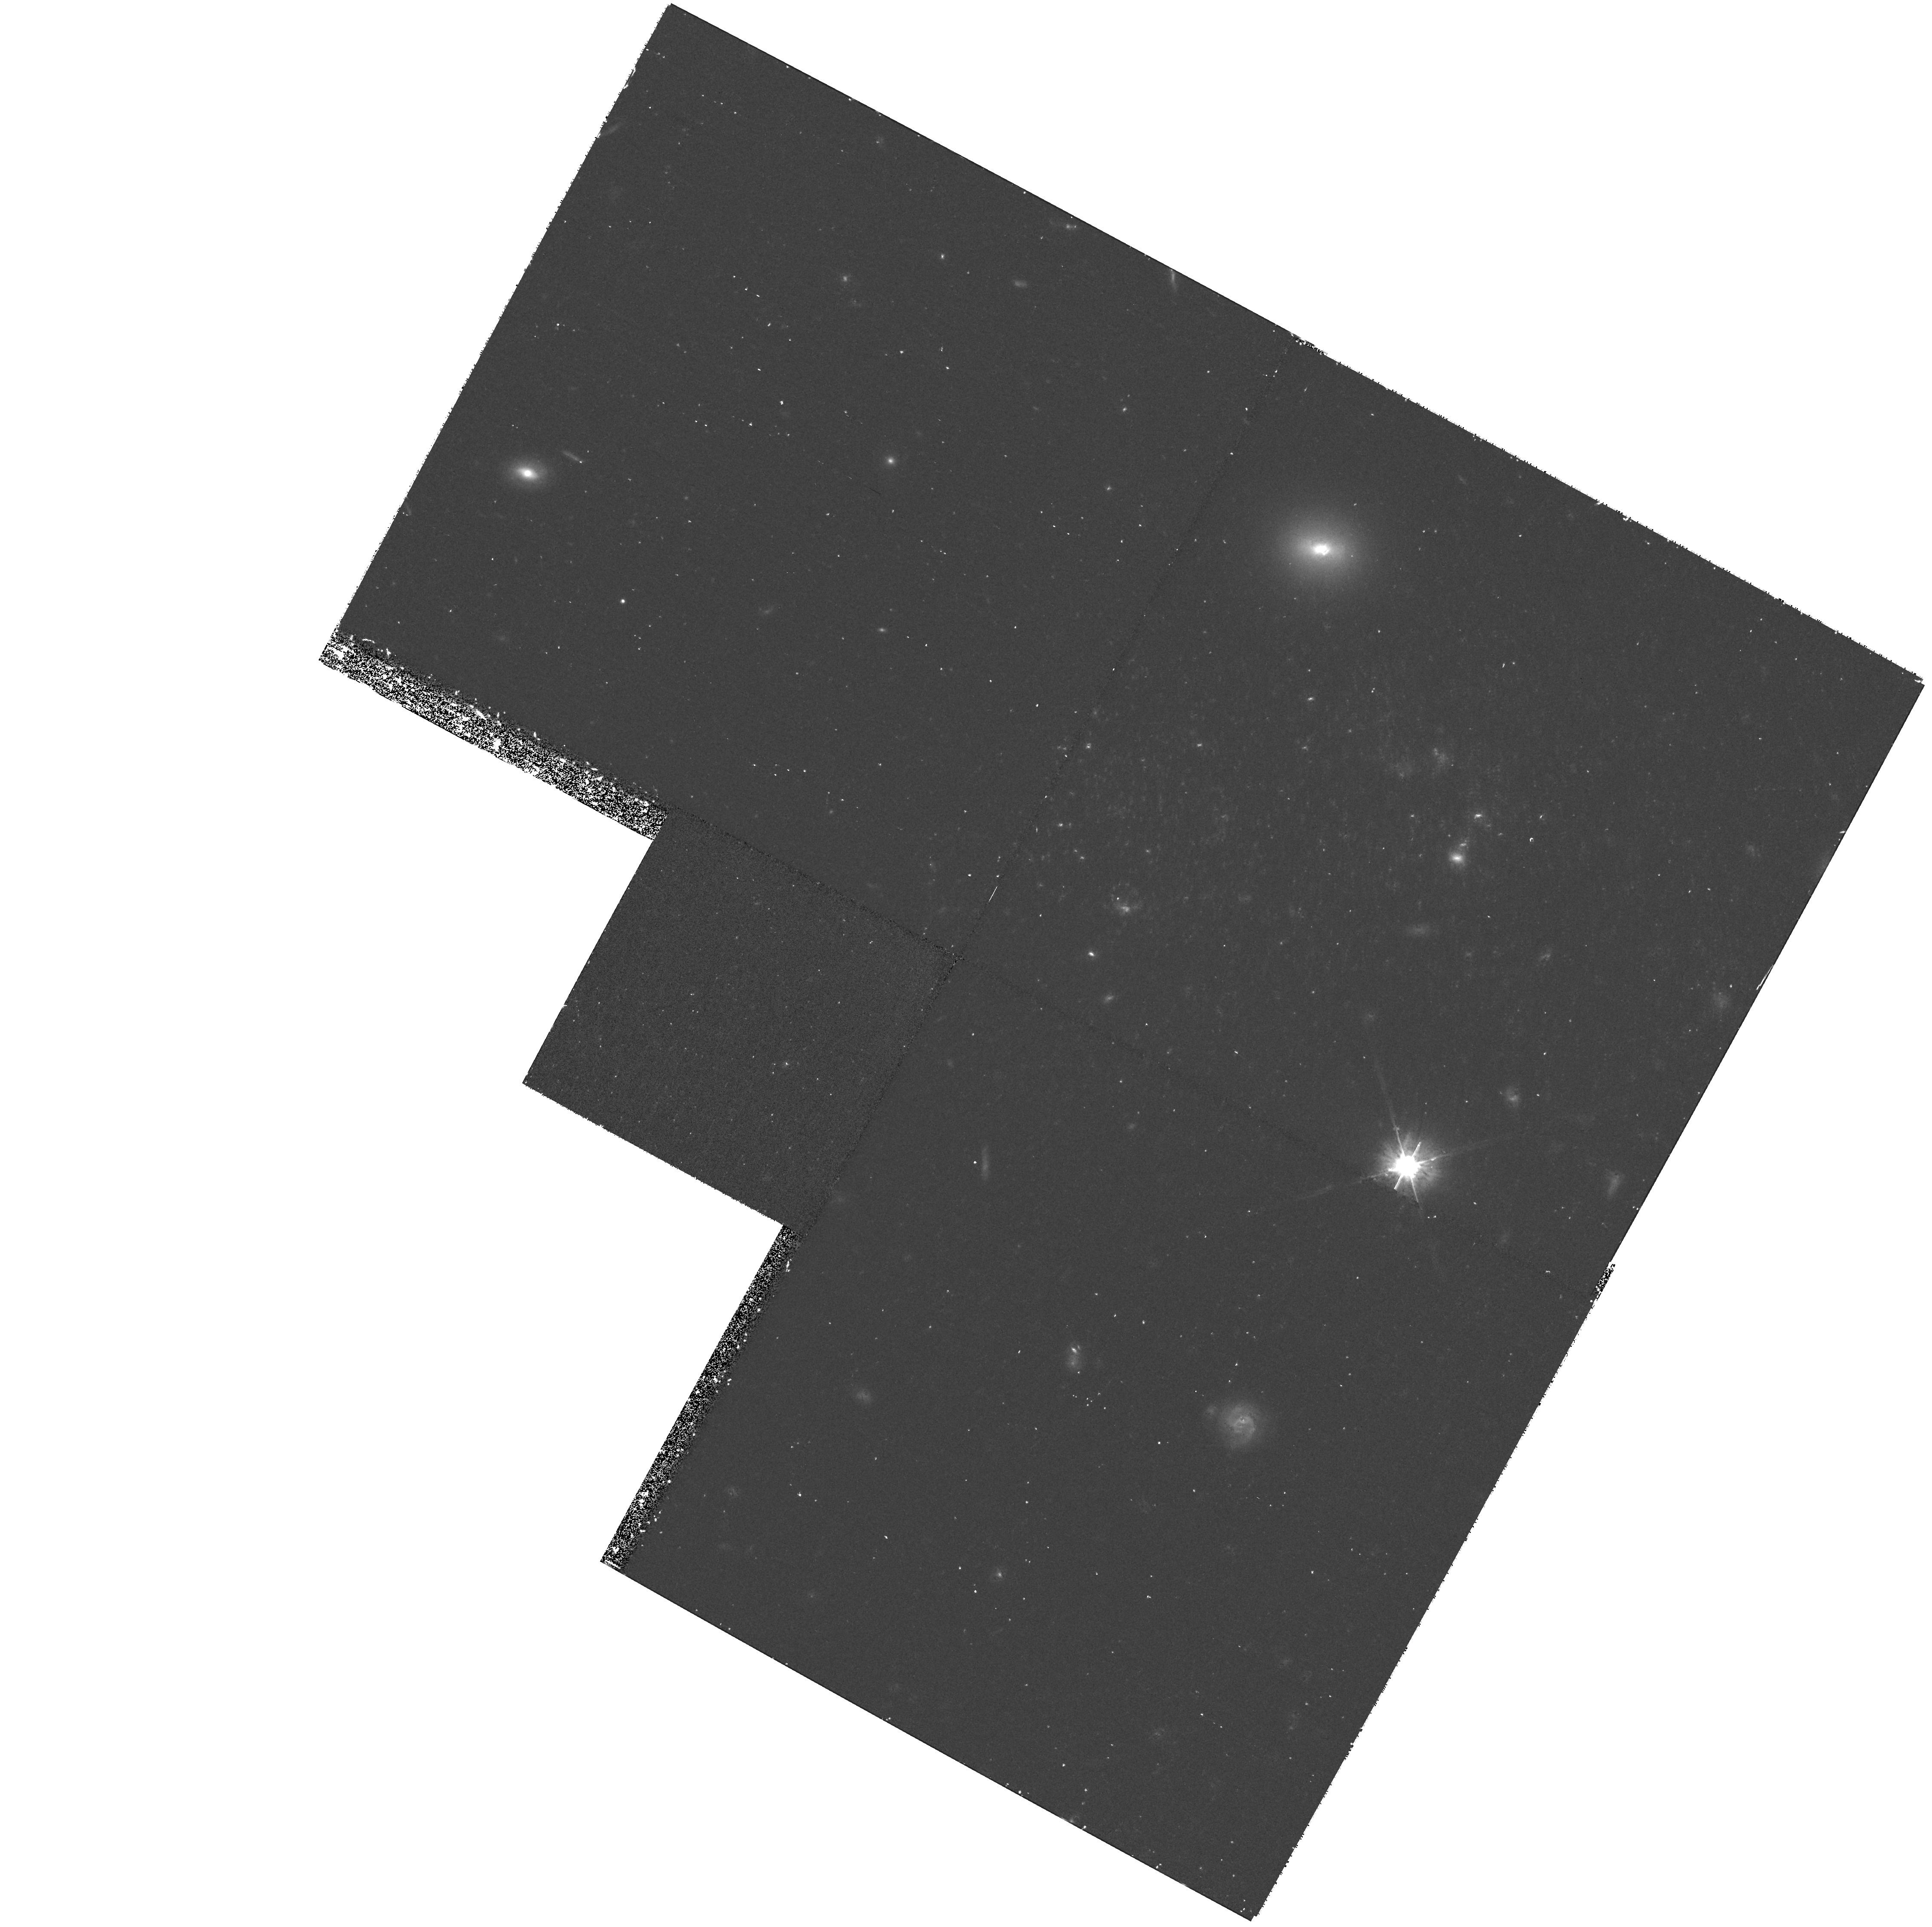
Target: UGCA292
Instrument: WFPC2/PC
Filter: F814W
Exposure: 43 min
Observation ID: hst_9044_04_wfpc2_pc_f814w_u6c204

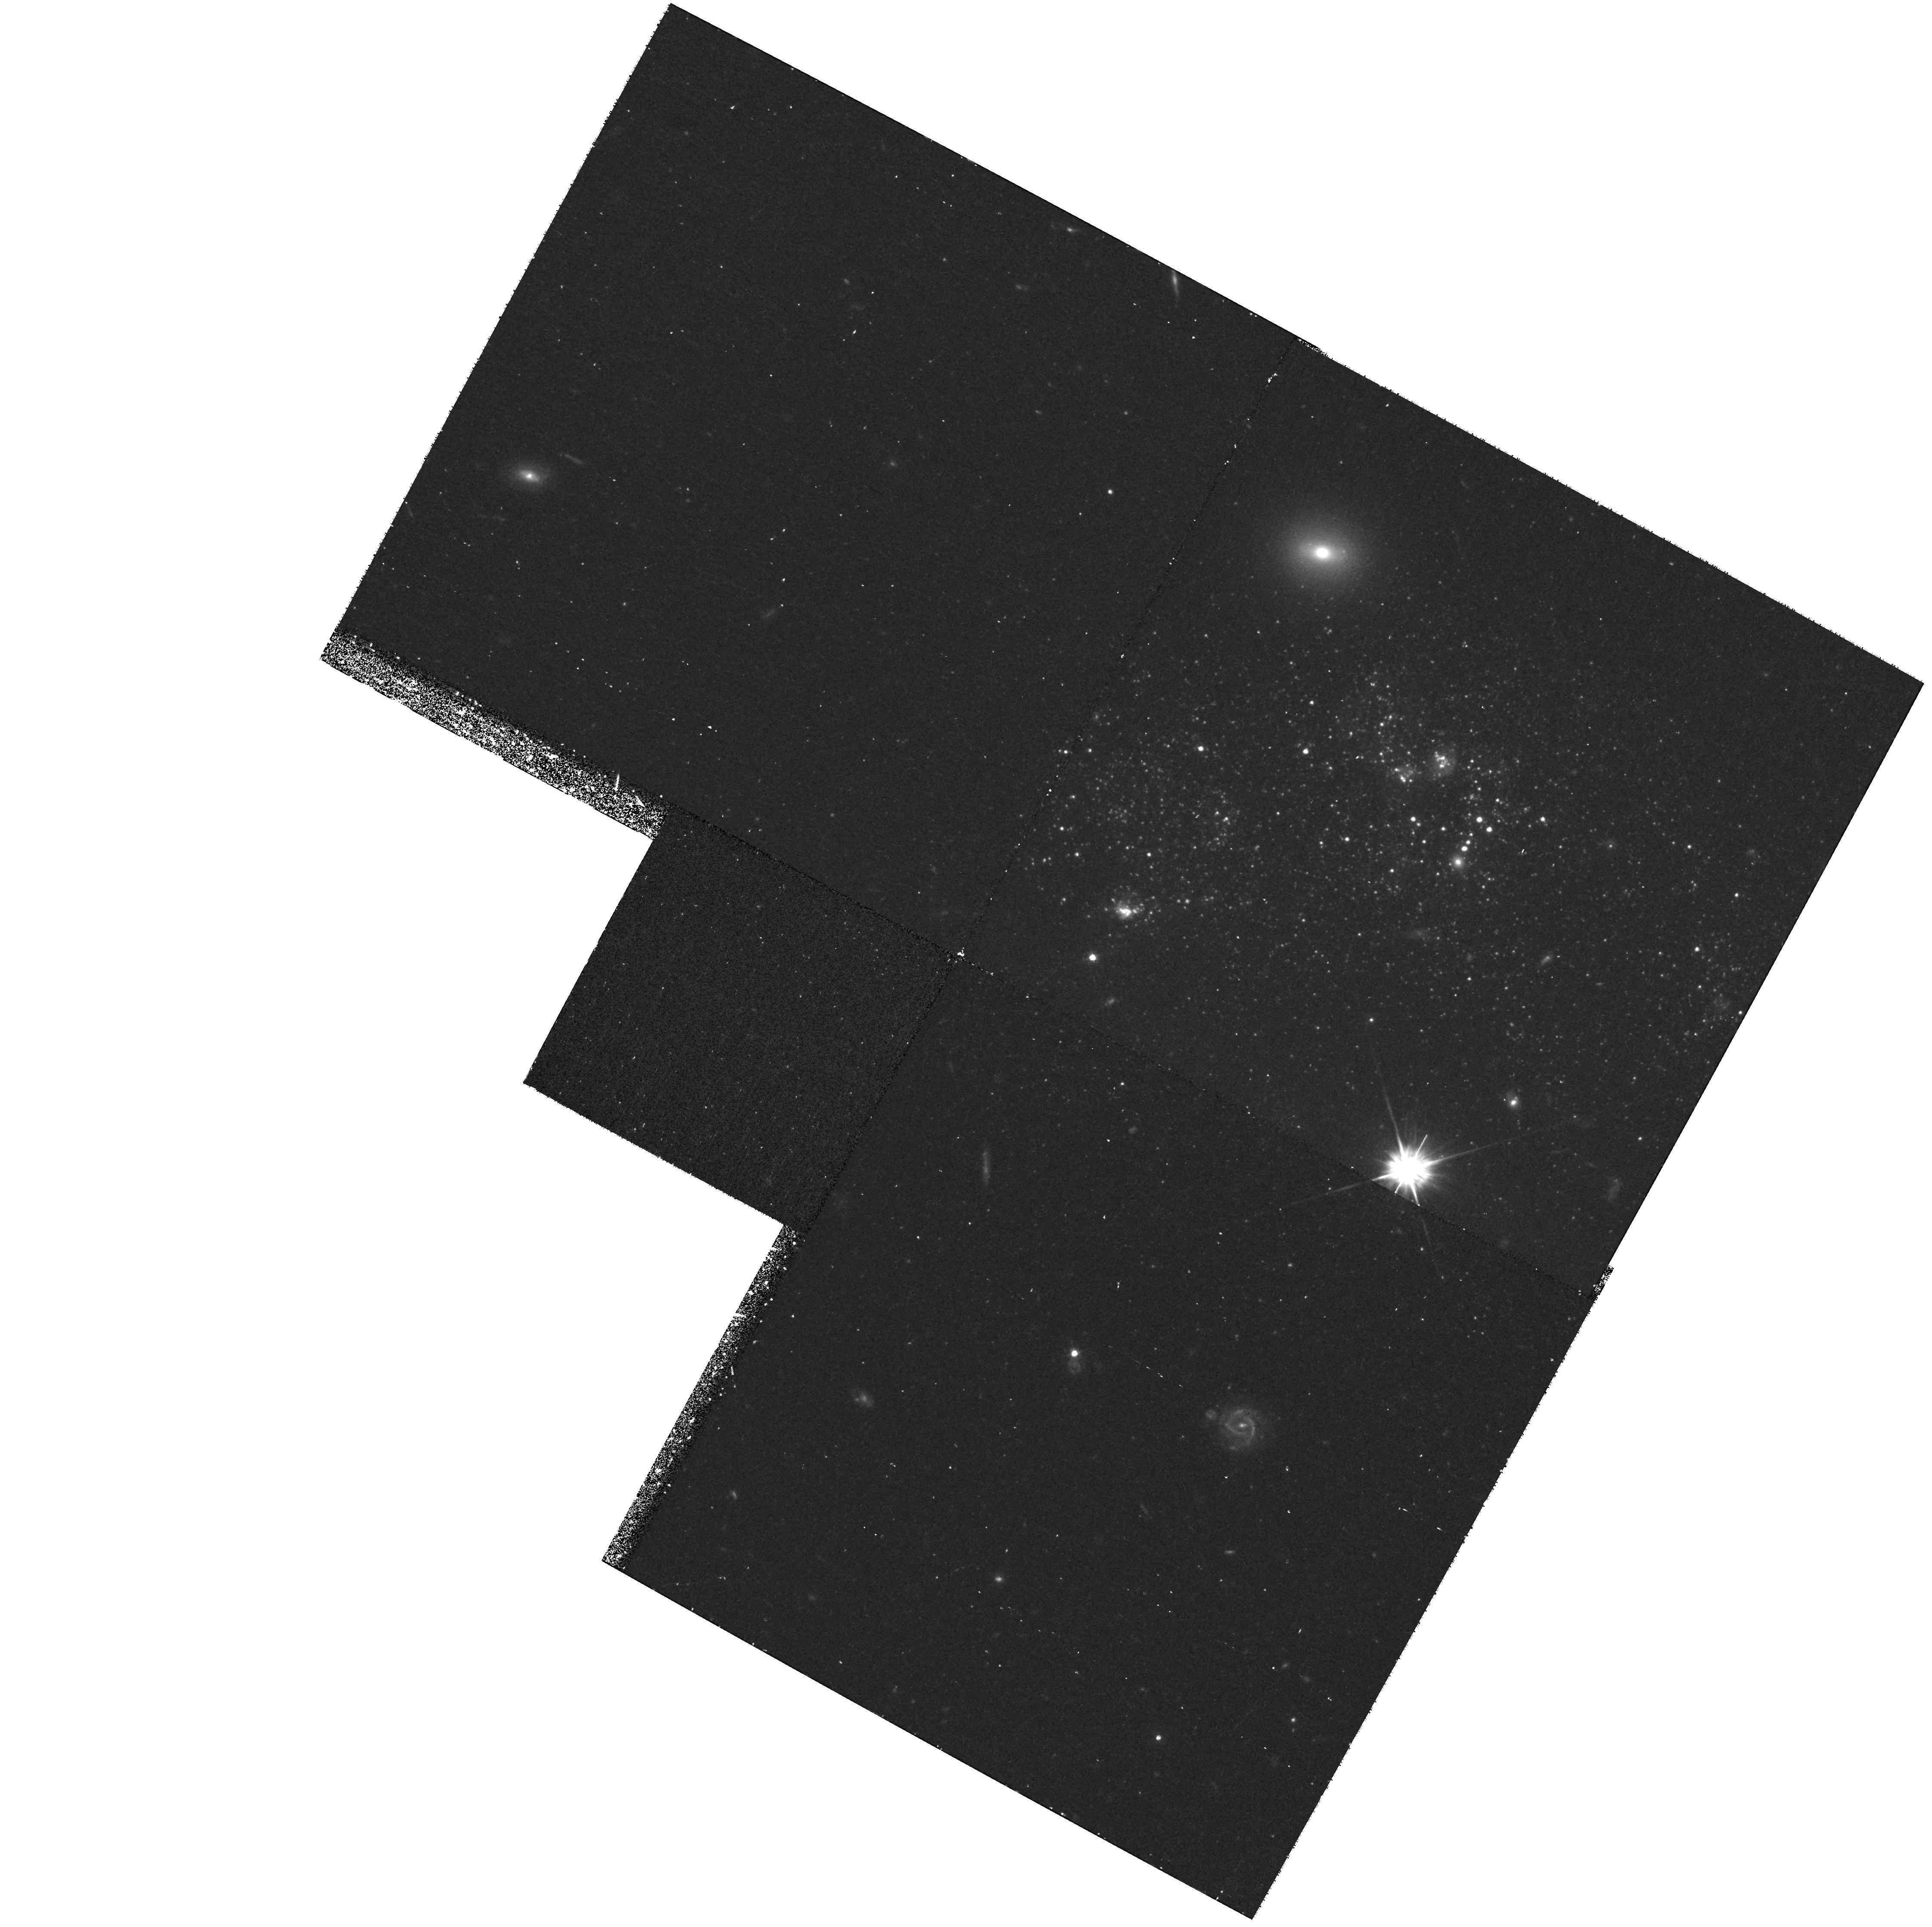
Target: UGCA292
Instrument: WFPC2/PC
Filter: F555W
Exposure: 43 min
Observation ID: hst_9044_02_wfpc2_pc_f555w_u6c202

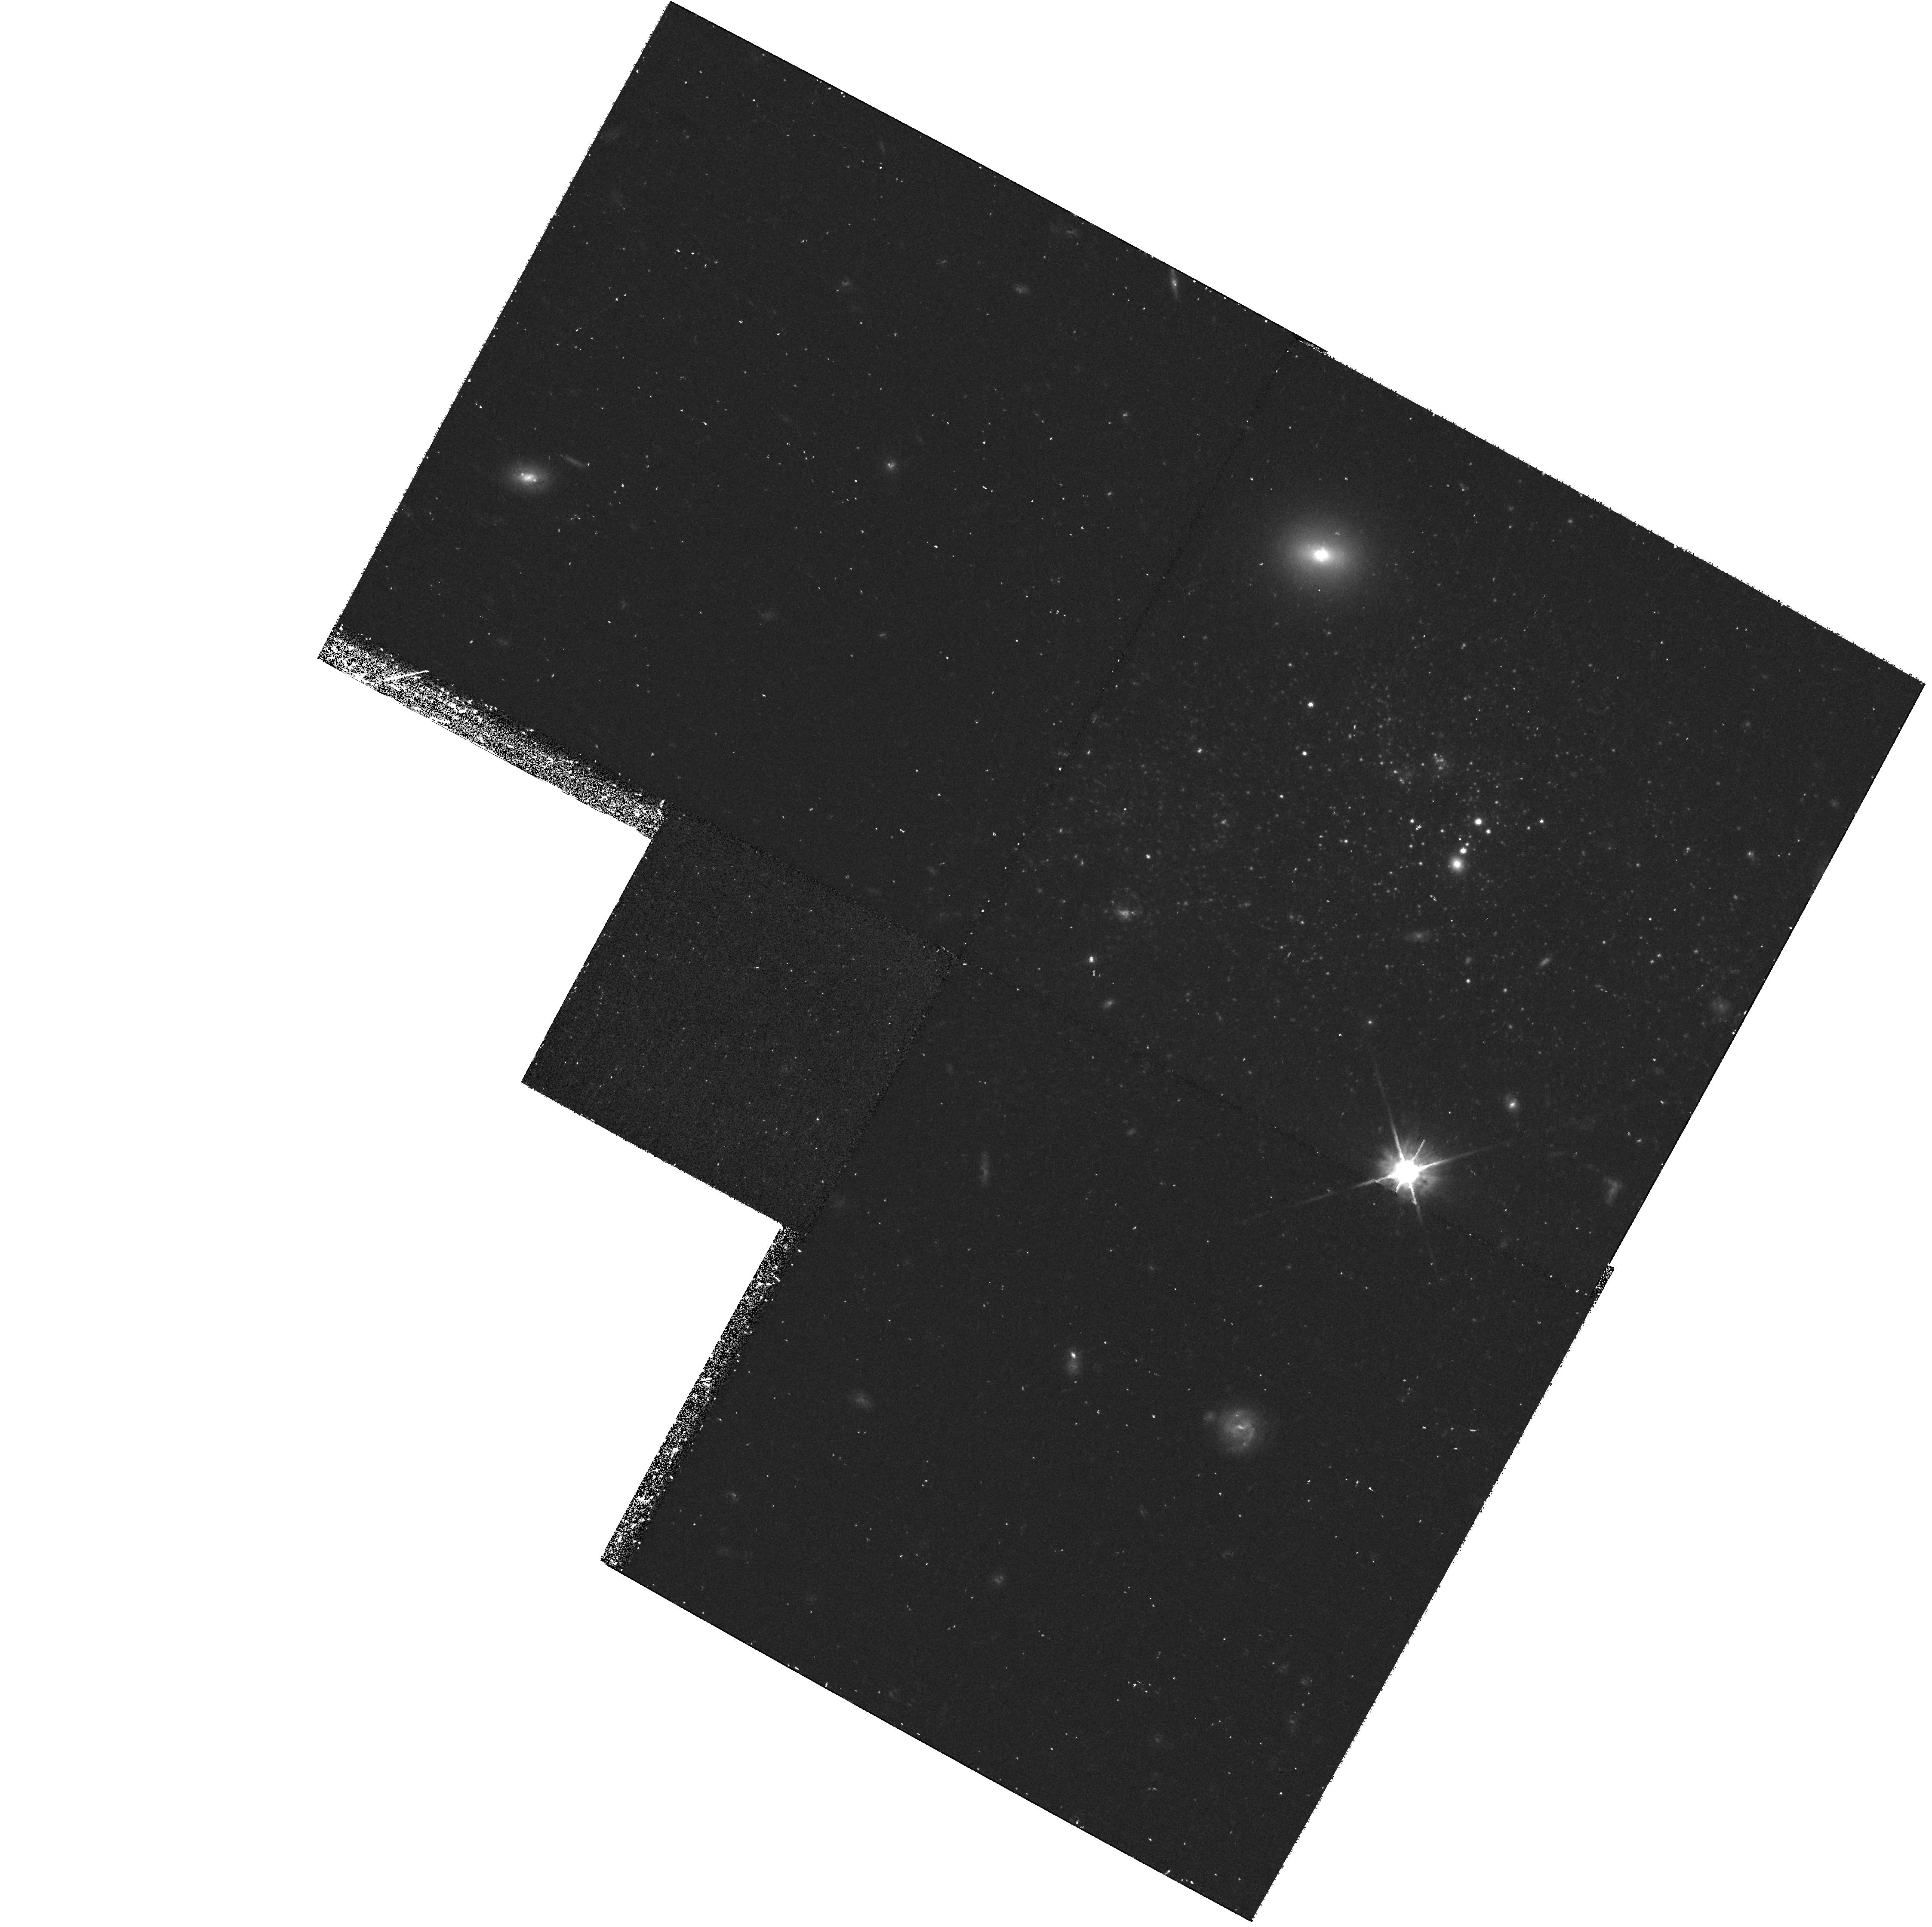
Target: UGCA292
Instrument: WFPC2/PC
Filter: F814W
Exposure: 43 min
Observation ID: hst_9044_08_wfpc2_pc_f814w_u6c208

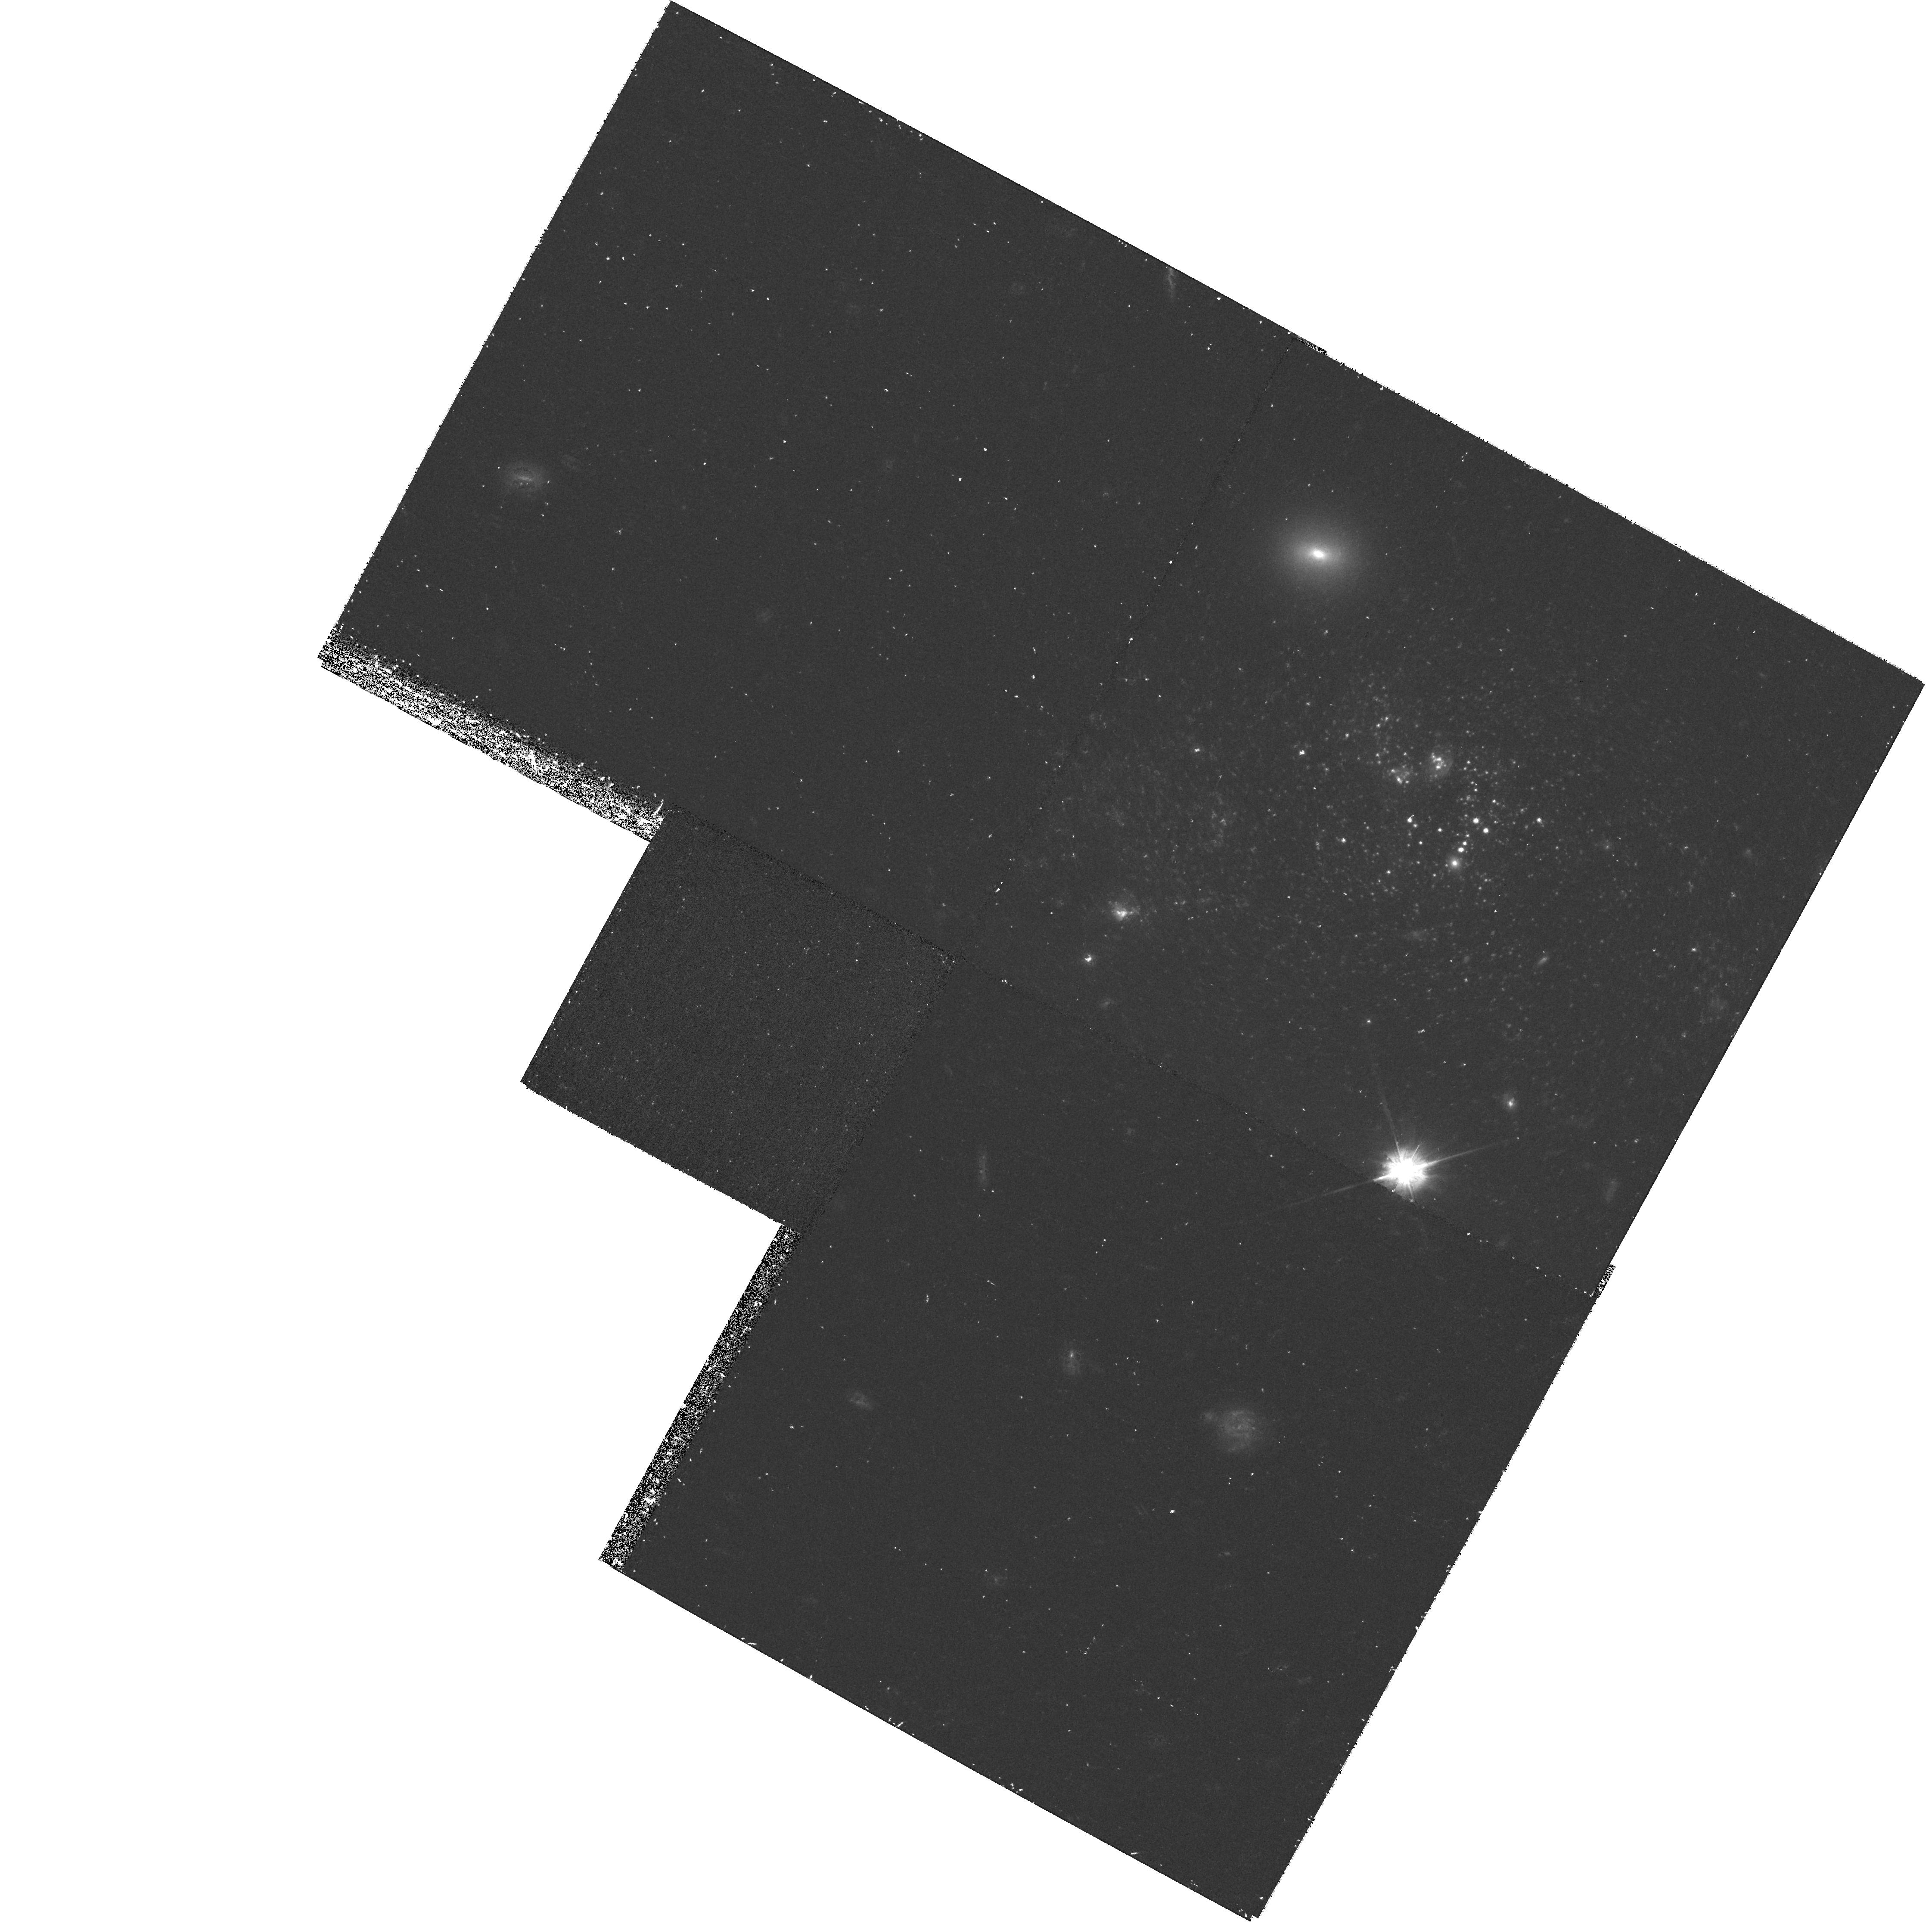
Target: UGCA292
Instrument: WFPC2/PC
Filter: F555W
Exposure: 43 min
Observation ID: hst_9044_03_wfpc2_pc_f555w_u6c203

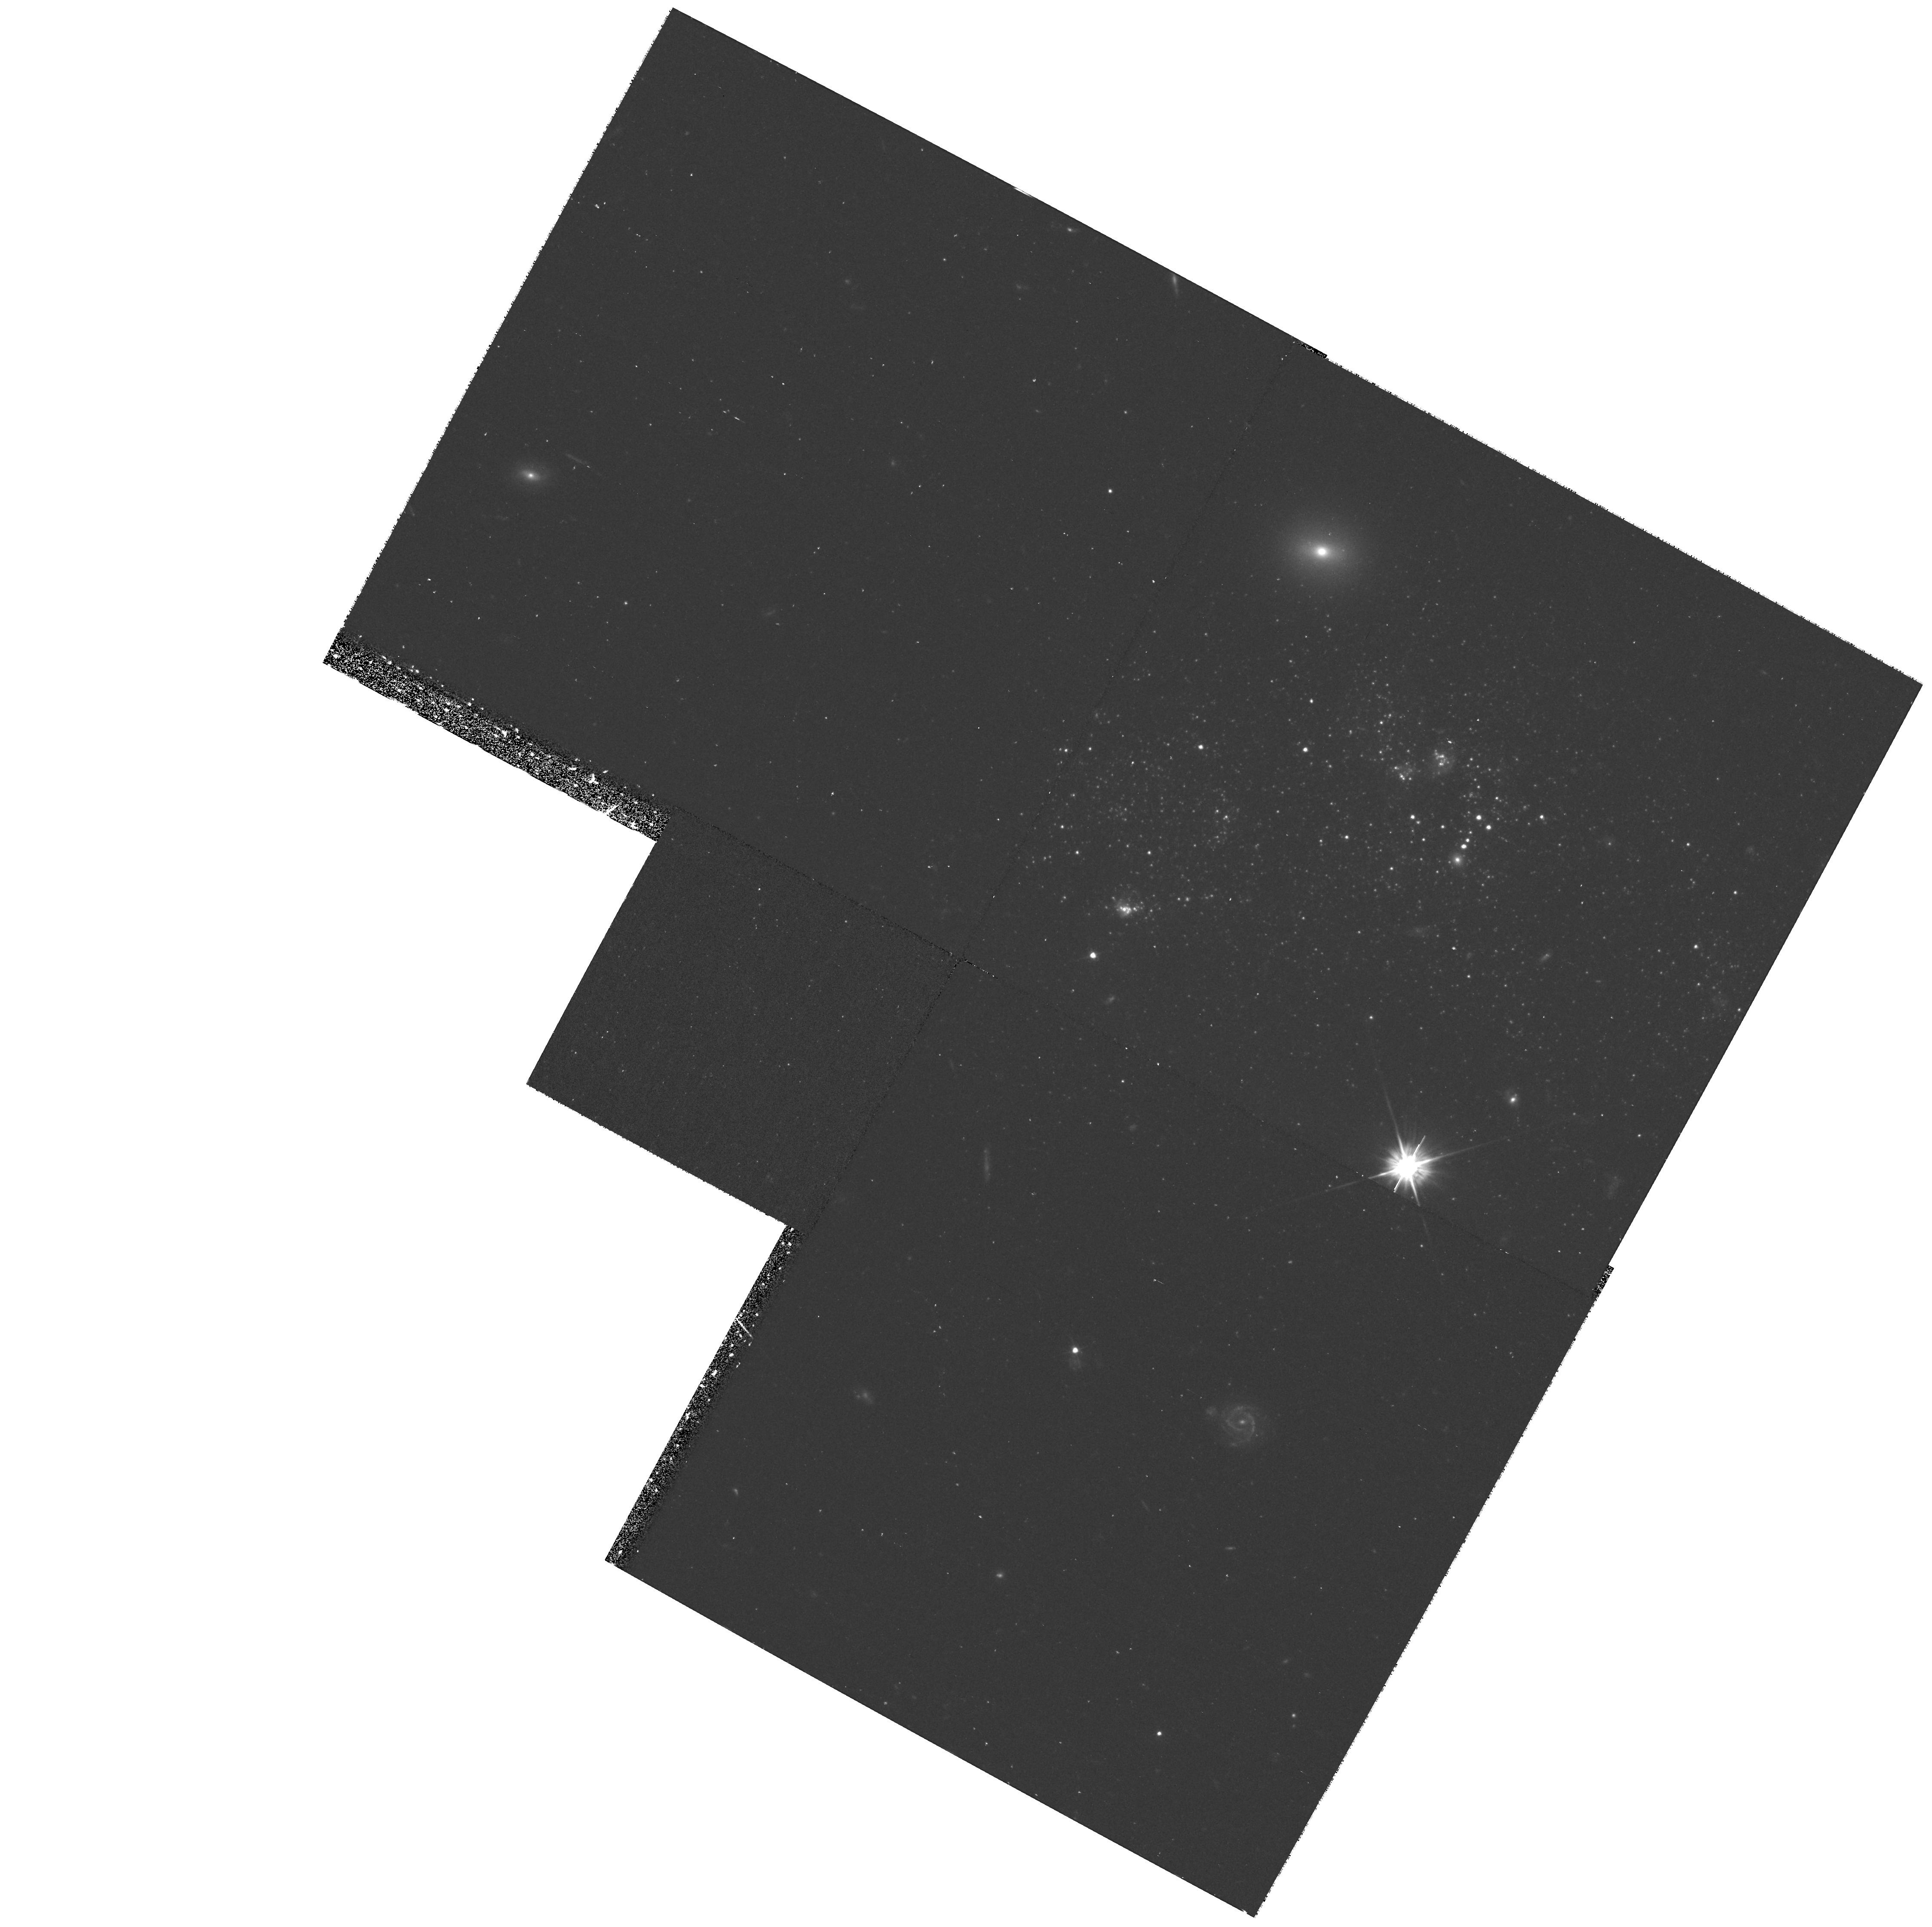
Target: UGCA292
Instrument: WFPC2/PC
Filter: F555W
Exposure: 43 min
Observation ID: hst_9044_04_wfpc2_pc_f555w_u6c204

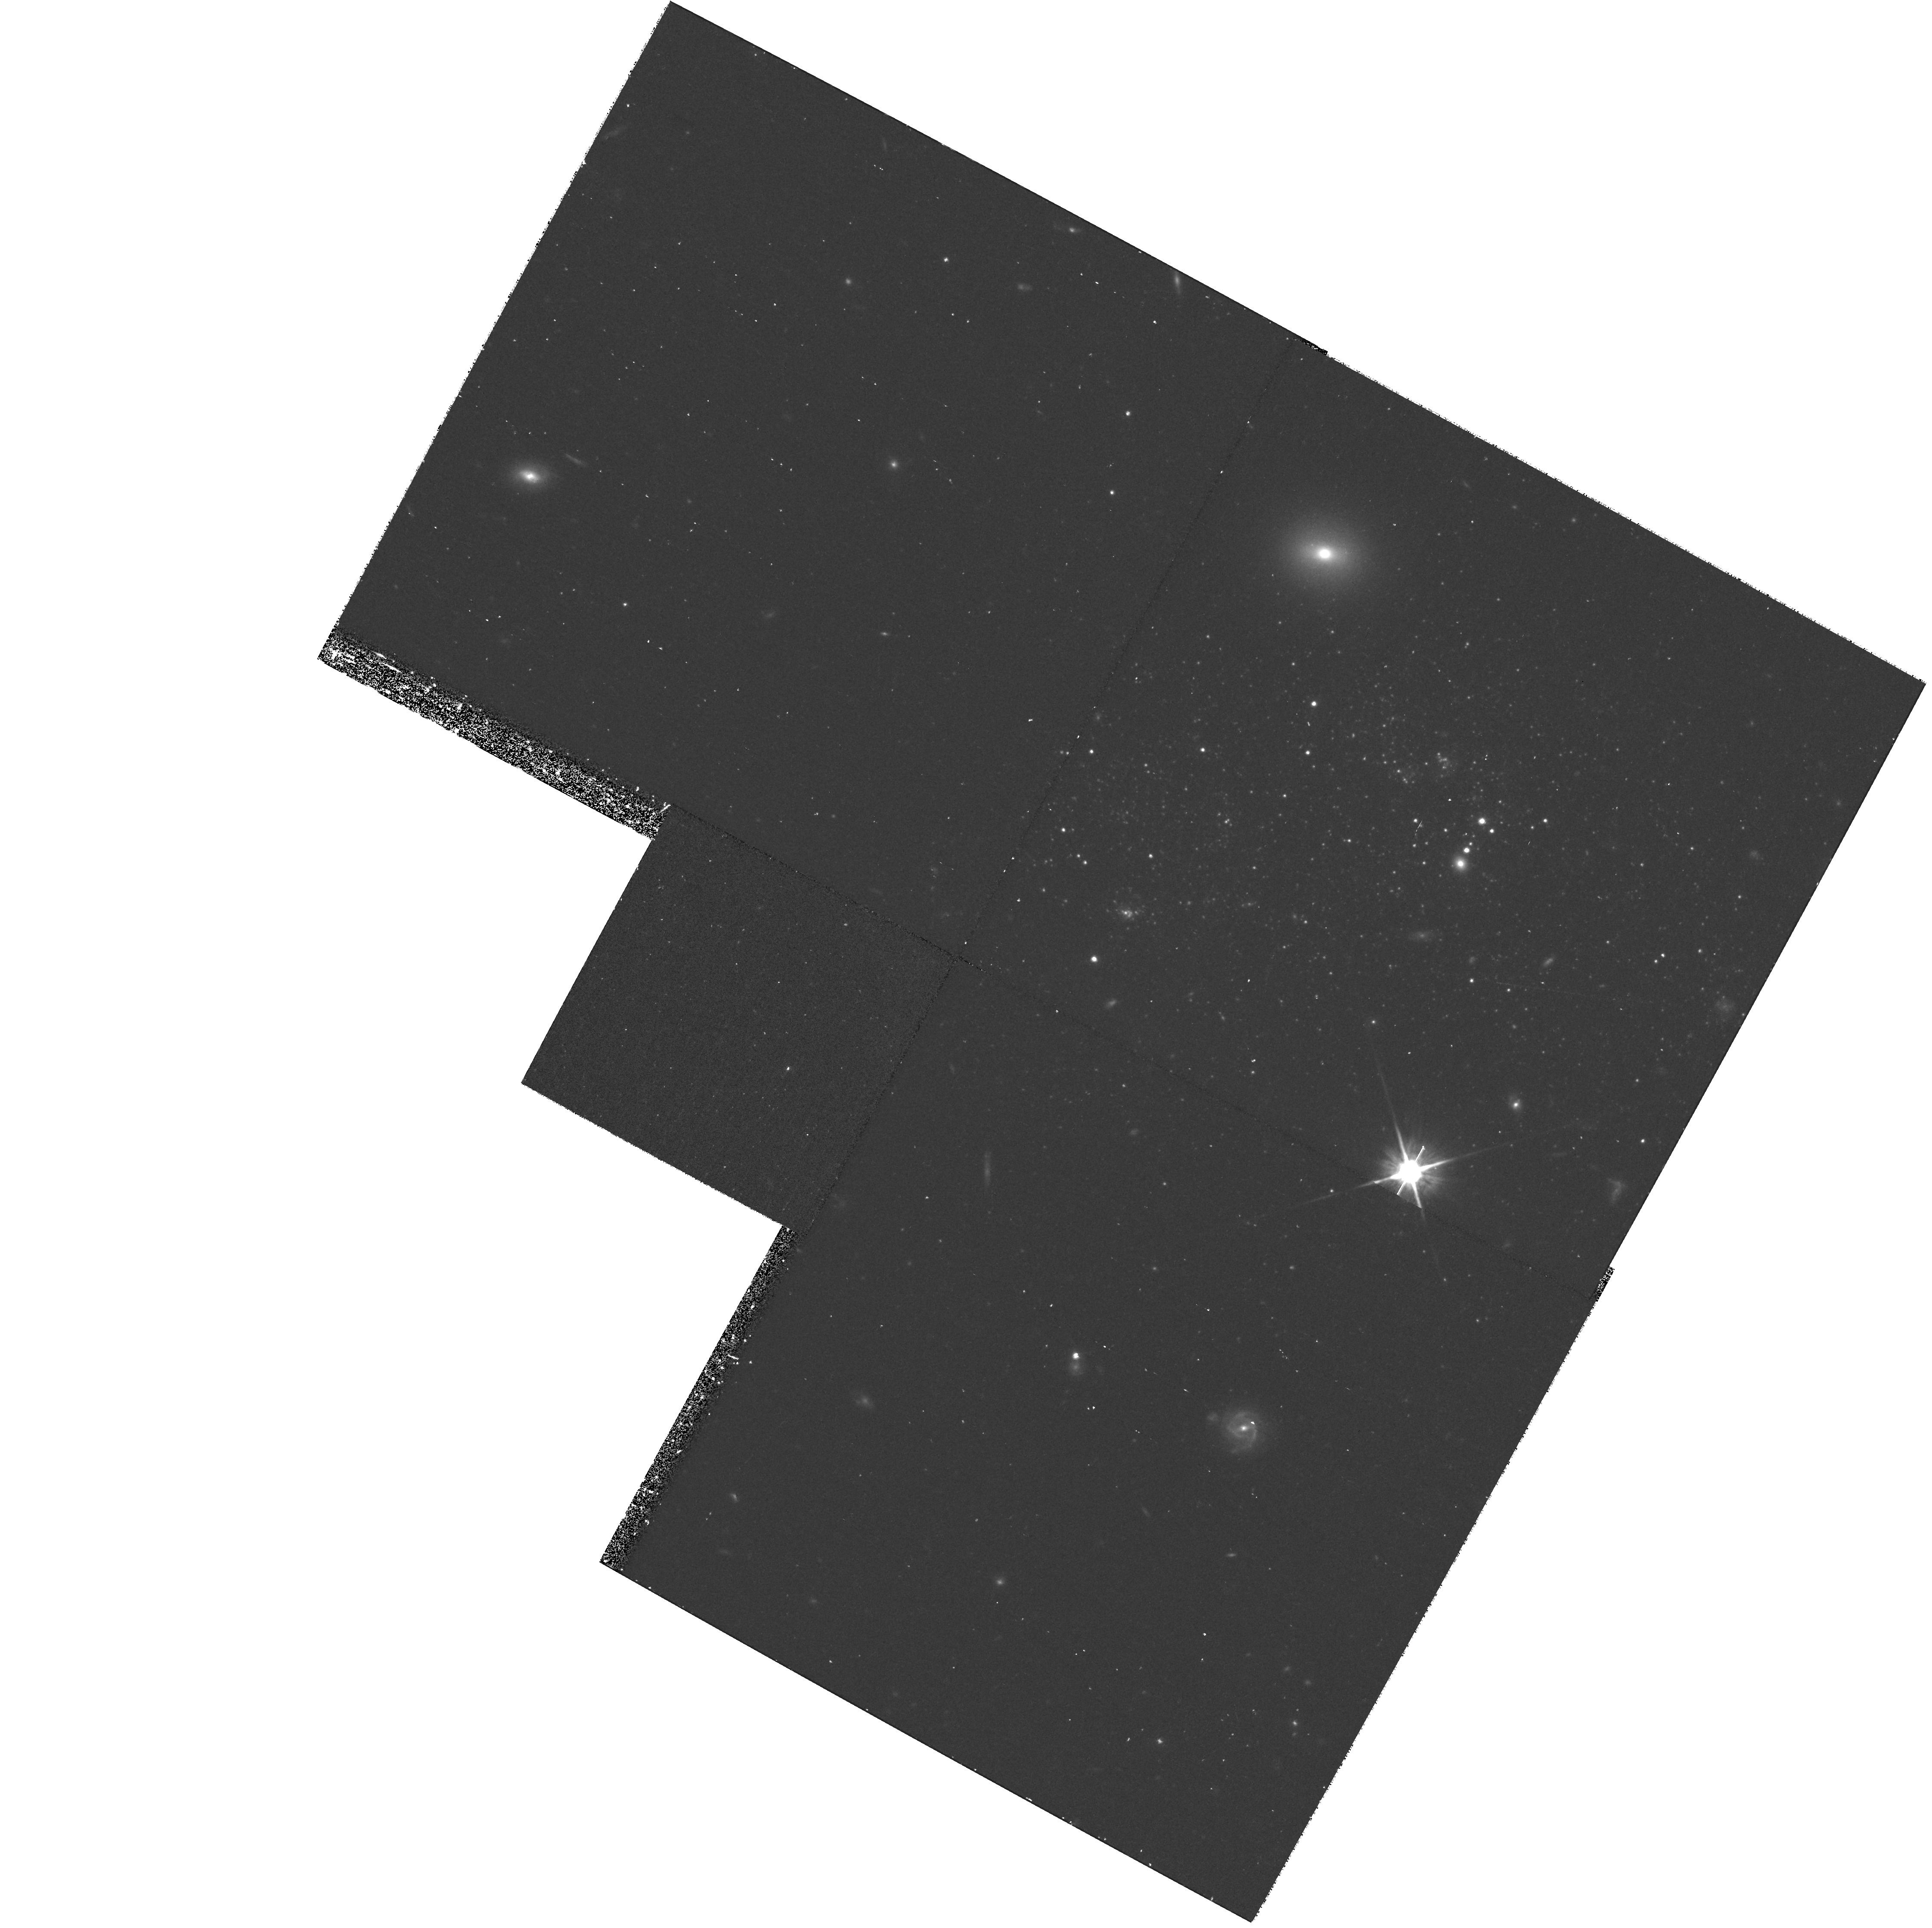
Target: UGCA292
Instrument: WFPC2/PC
Filter: F814W
Exposure: 43 min
Observation ID: hst_9044_09_wfpc2_pc_f814w_u6c209

The Stellar Population of UGCA 292, An Extreme Low Metallicity Galaxy (PI: van Zee, Liese)

As the third lowest metallicity galaxy known, UGCA 292 provides a unique opportunity to investigate the evolutionary status of extremely metal--poor, gas--rich, star-- forming galaxies. UGCA 292 is sufficiently nearby (3.1 Mpc), that it is possible to resolve the stellar population with HST. The proposed observations will enable us to investigate the stellar population of this relatively unevolved galaxy to determine if the low metallicity and high gas mass fraction are indicative of a newly formed galaxy. The detection of an intermediate age stellar population in UGCA 292 will definitively prove that it is possible to have galaxies which are gas--rich and metal--poor, yet have extended star formation histories. Alternatively, the lack of an intermediate age stellar population in UGCA 292 will support the hypothesis that there is no single epoch of galaxy formation, and that some low mass galaxies have delayed formation for almost a Hubble time.